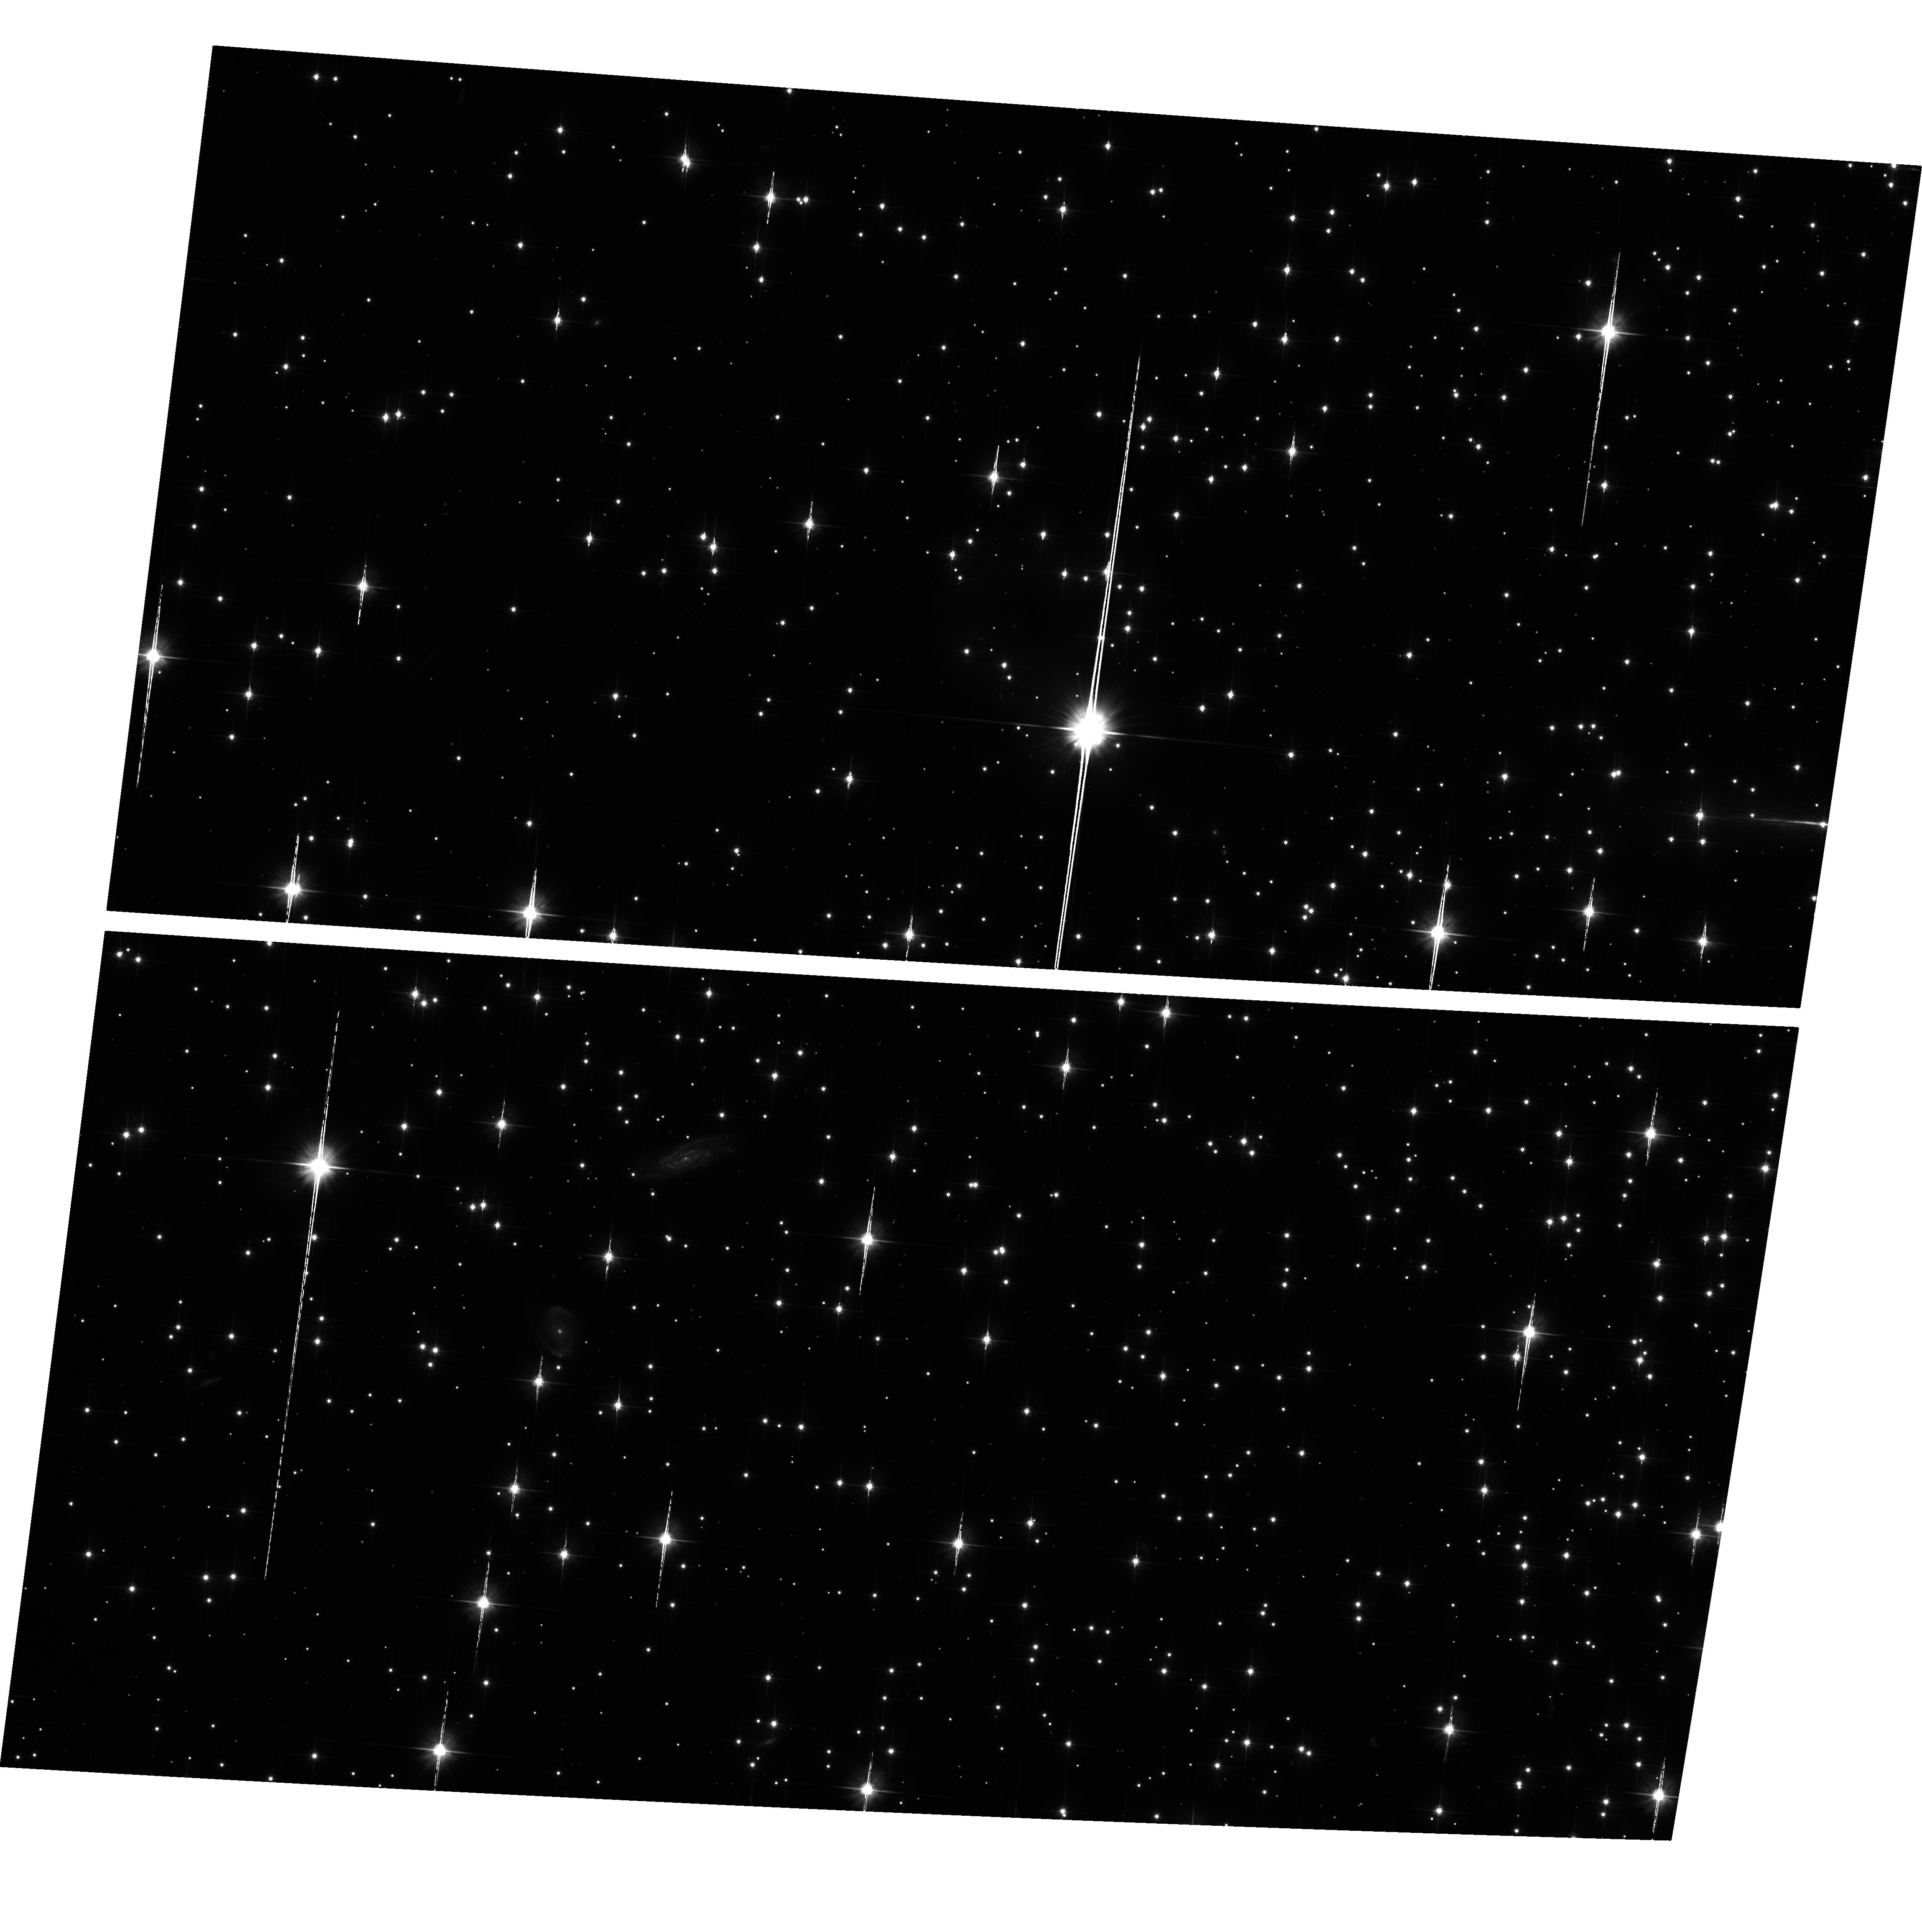
Target: NGC6791. Instrument: ACS/WFC. Filter: F606W. Exposure: 2 h. Observation ID: hst_9815_01_acs_wfc_f606w_j8ny01

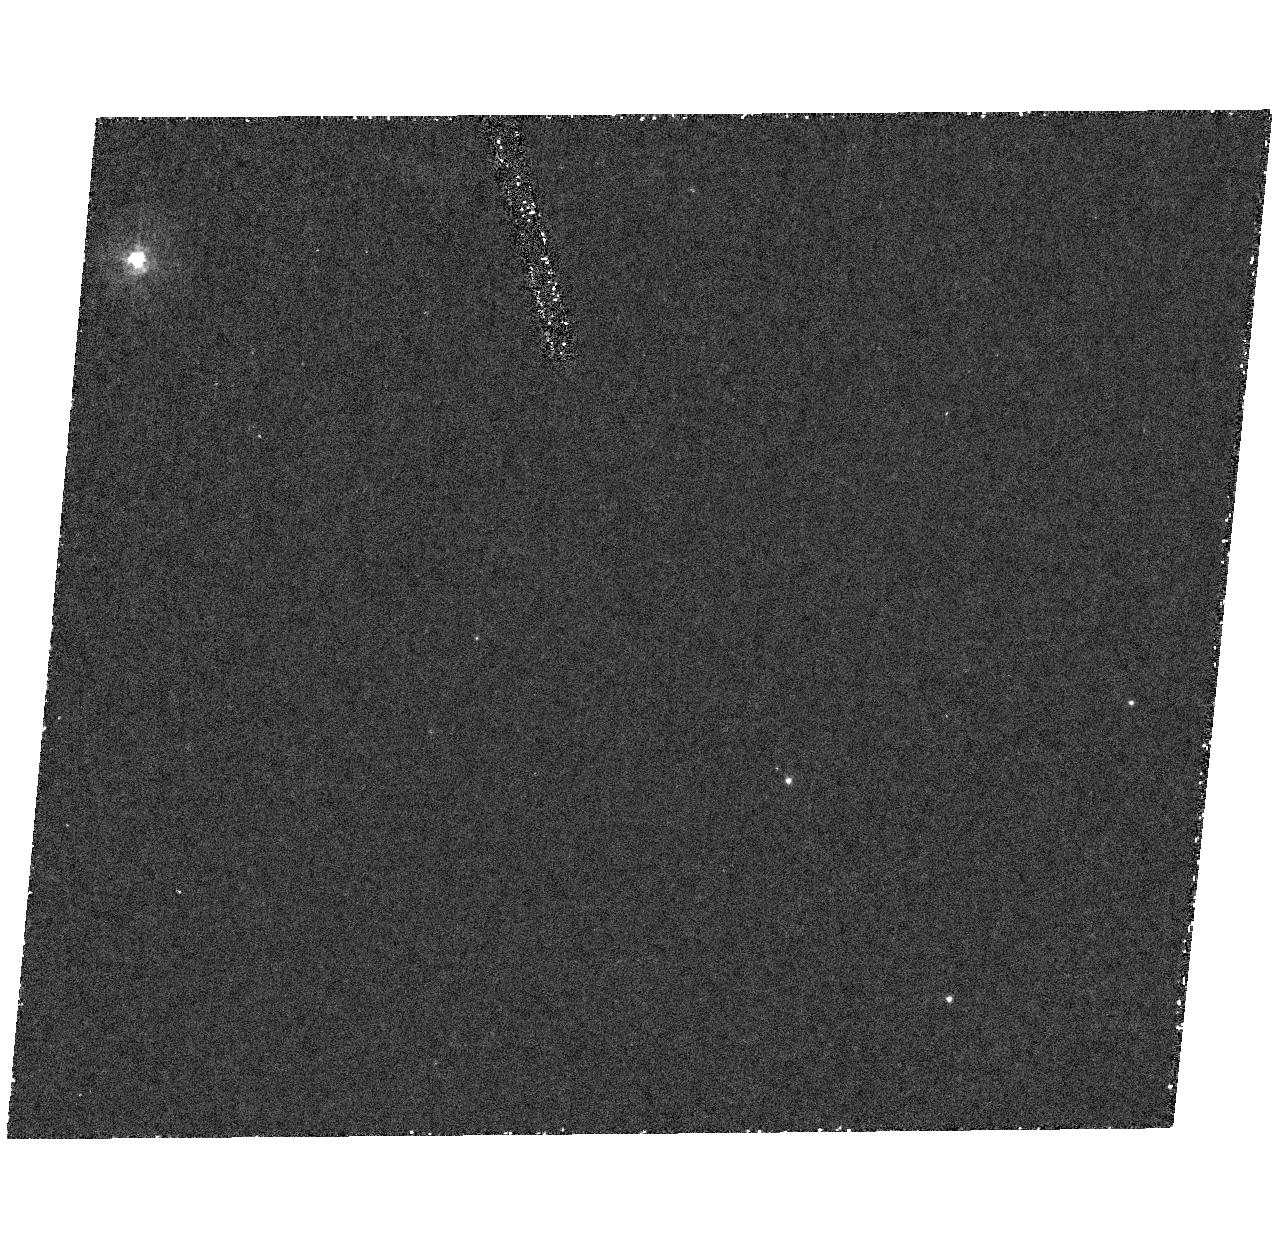
Target: field at RA 290.250°, Dec 37.783°. Instrument: ACS/HRC. Filter: F250W. Exposure: 1.8 h. Observation ID: hst_9815_02_acs_hrc_f250w_j8ny02

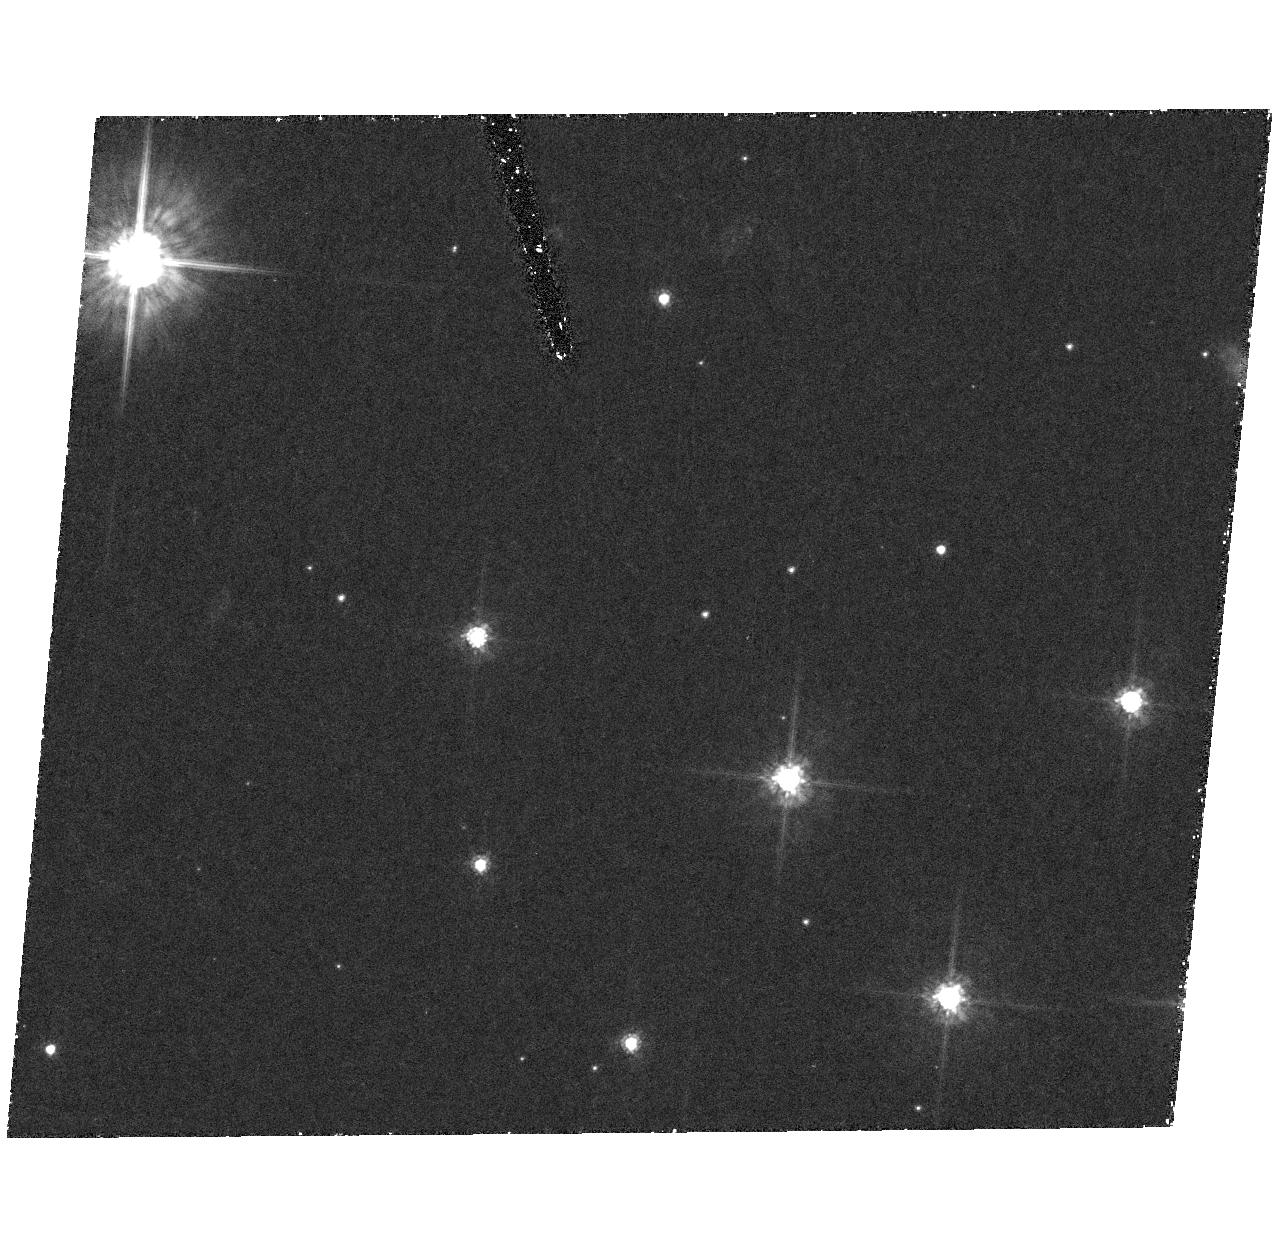
Target: field at RA 290.250°, Dec 37.783°. Instrument: ACS/HRC. Filter: F555W. Exposure: 1.8 h. Observation ID: hst_9815_01_acs_hrc_f555w_j8ny01

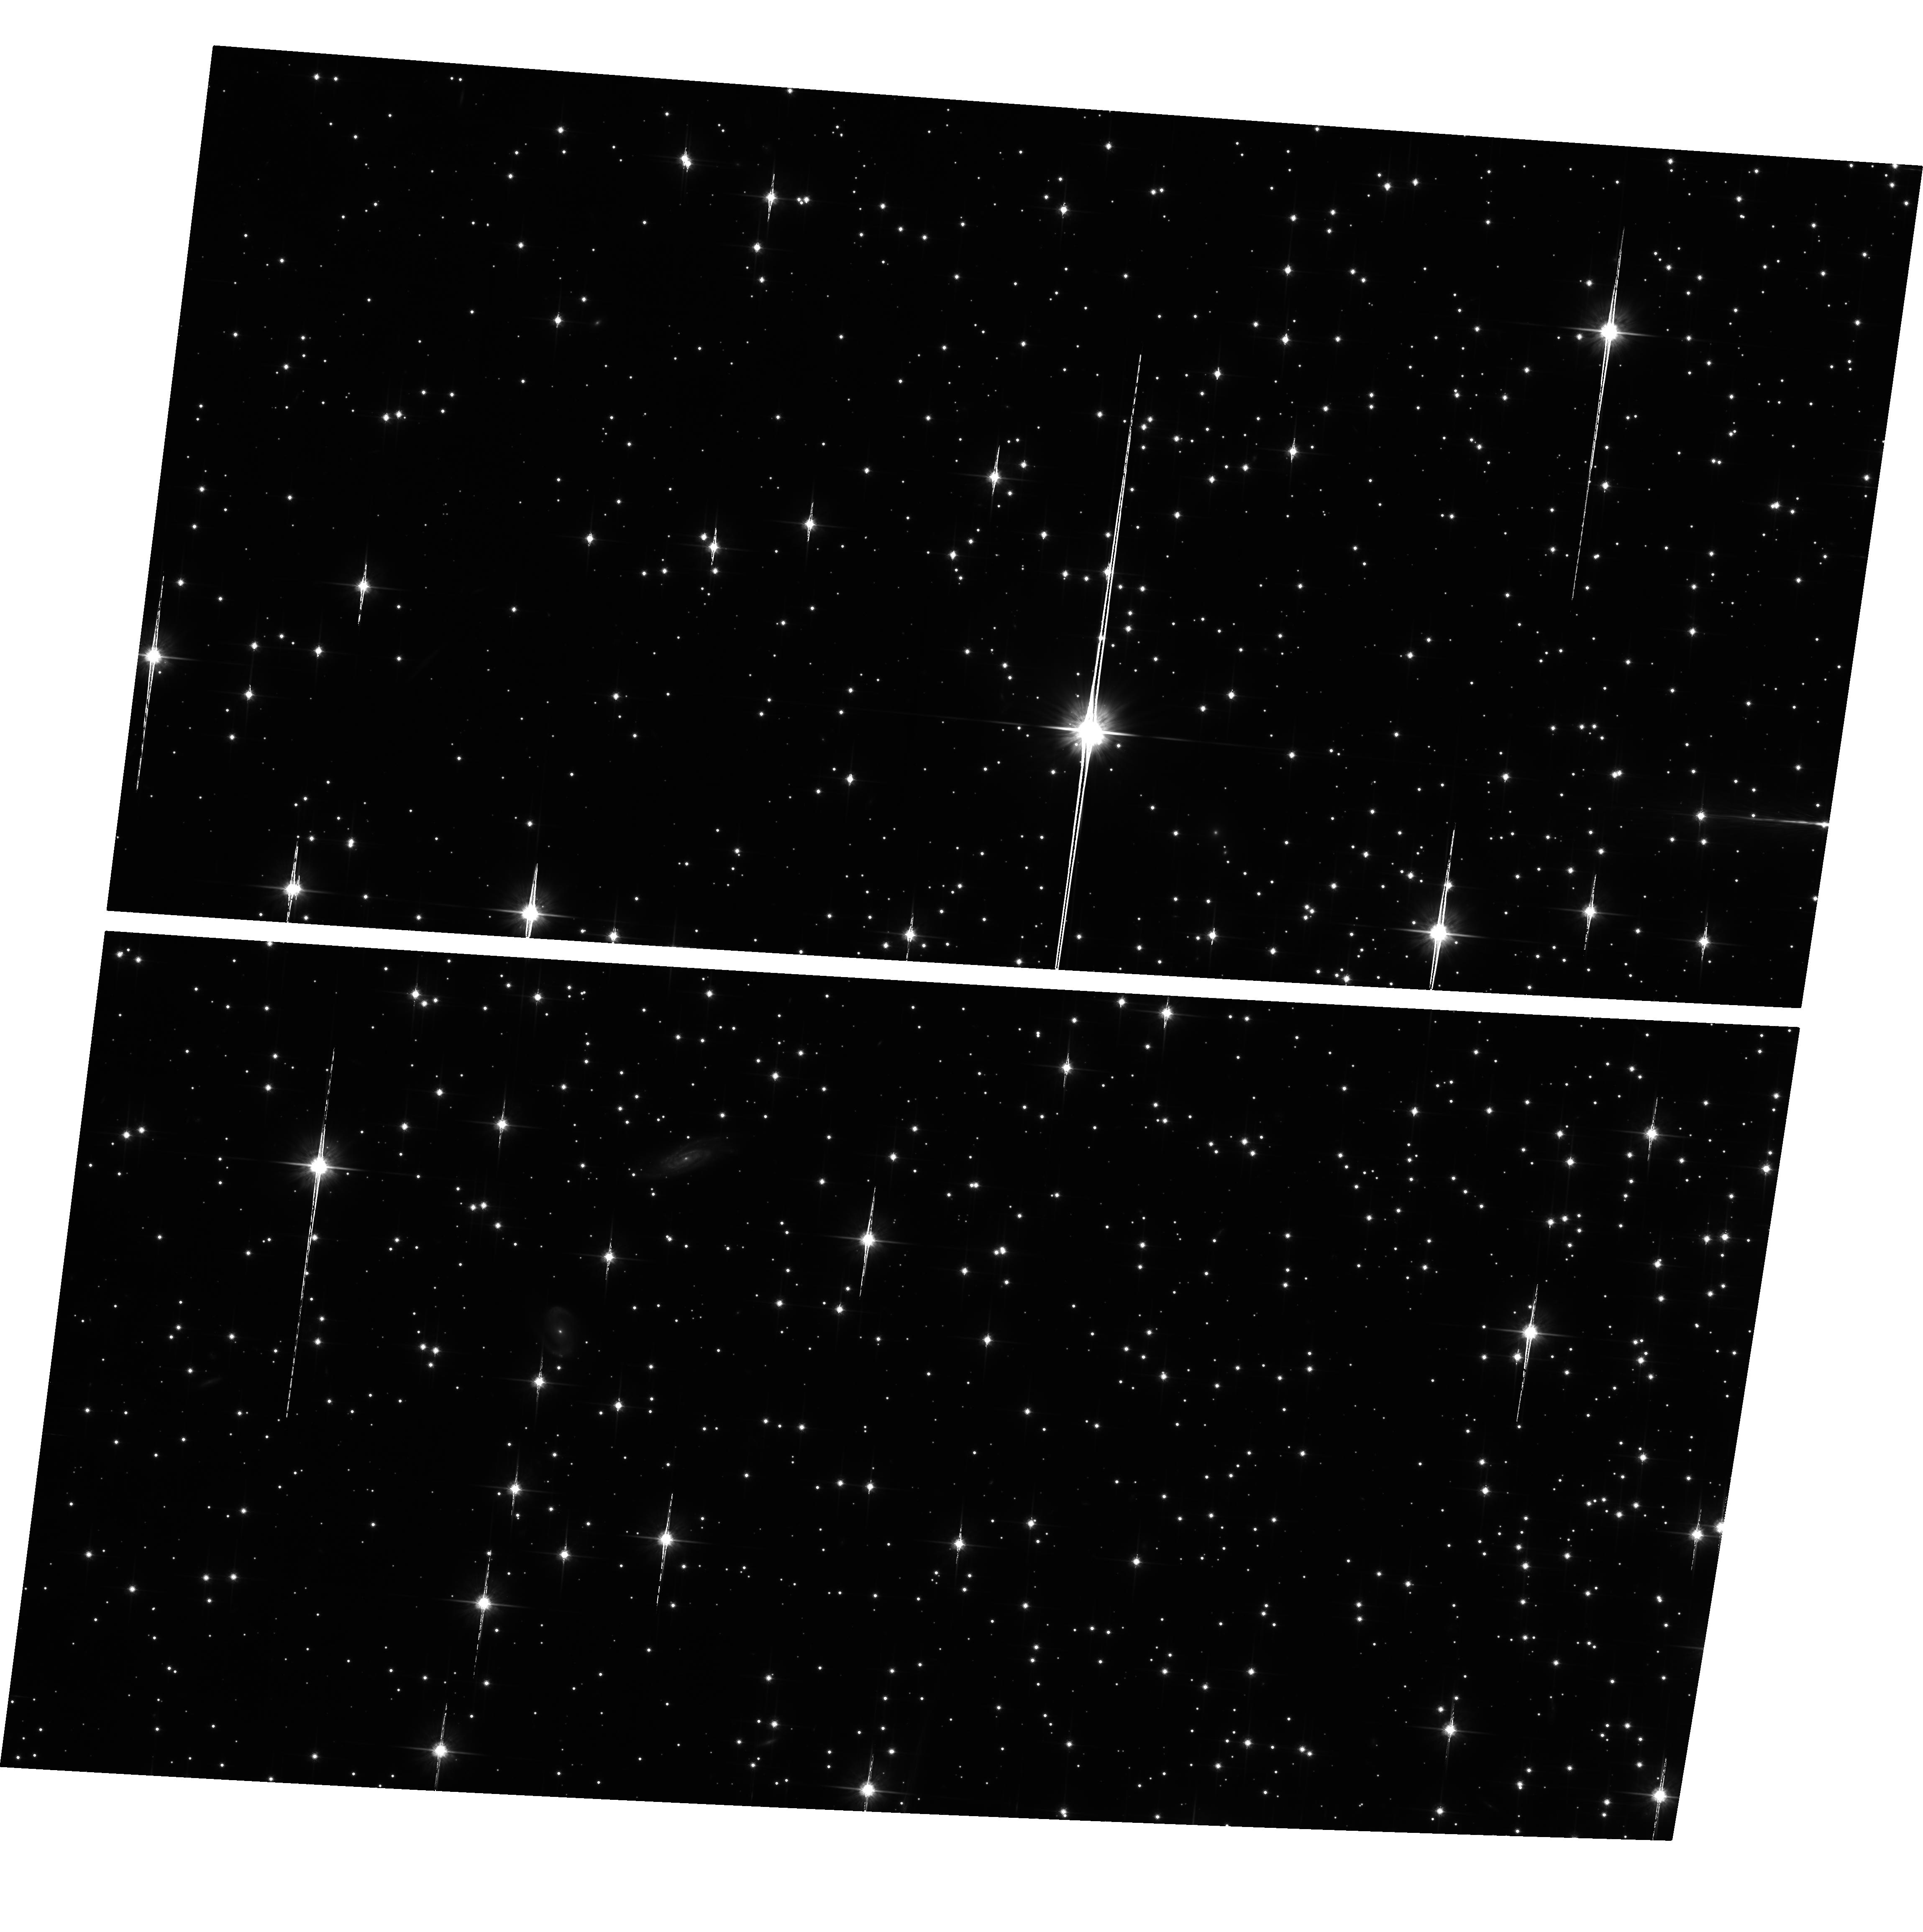
Target: NGC6791. Instrument: ACS/WFC. Filter: F814W. Exposure: 2 h. Observation ID: hst_9815_02_acs_wfc_f814w_j8ny02

The Bottom of the Main Sequence in the Old, Metal-Rich Cluster, NGC 6791 (PI: King, Ivan R.)

We propose a photometric study of the lowest part of the main sequence of NGC 6791, an old, rich open cluster whose metallicity is considerably higher than solar. The cluster is rich enough that a single ACS/WFC field will have ample stars for the study. For the faintest stars, proper-motion separation of cluster from field is essential; hence we include Cycle 14 observations. These should give us a color-magnitude diagram and luminosity function that reach into the region of the hydrogen-burning limit, thus extending the study of the latter into a new domain of metallicity. Observational data of this type will allow theoreticians to check many aspects of their theories of stellar structure. We also expect to see the white dwarf sequence of the cluster. Our team has experience with studies of this type, and has provided the geometric-distortion calibration of ACS.